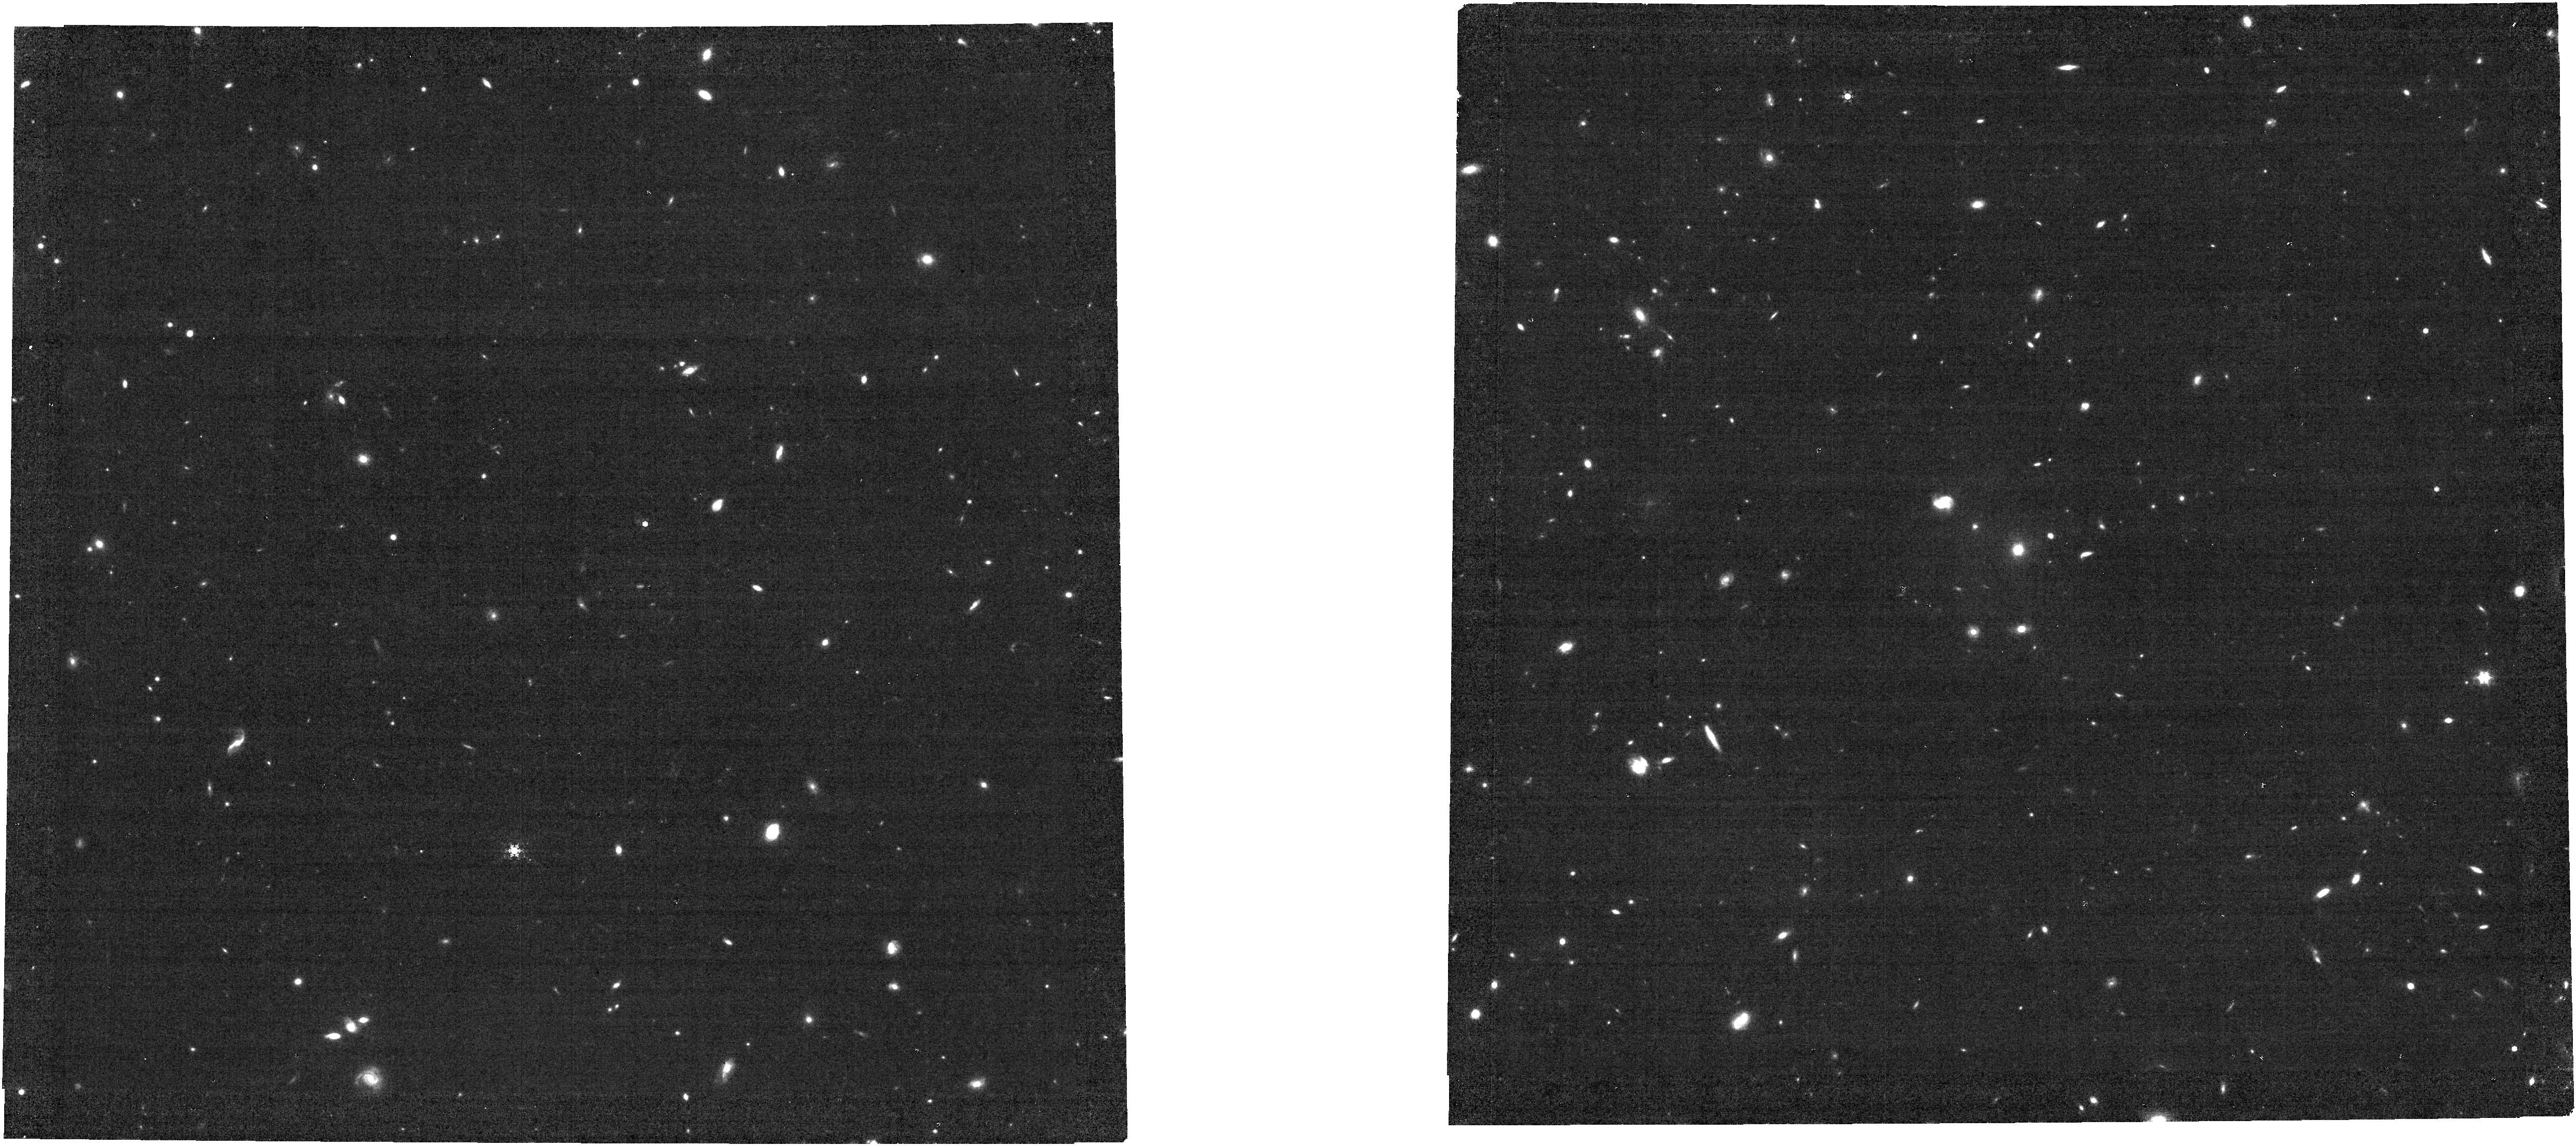
Target: NIRCAM-1
Instrument: NIRCAM
Filter: F444W+F470N
Exposure: 1.2 h
Observation ID: jw02234-o001_t001_nircam_f444w-f470n

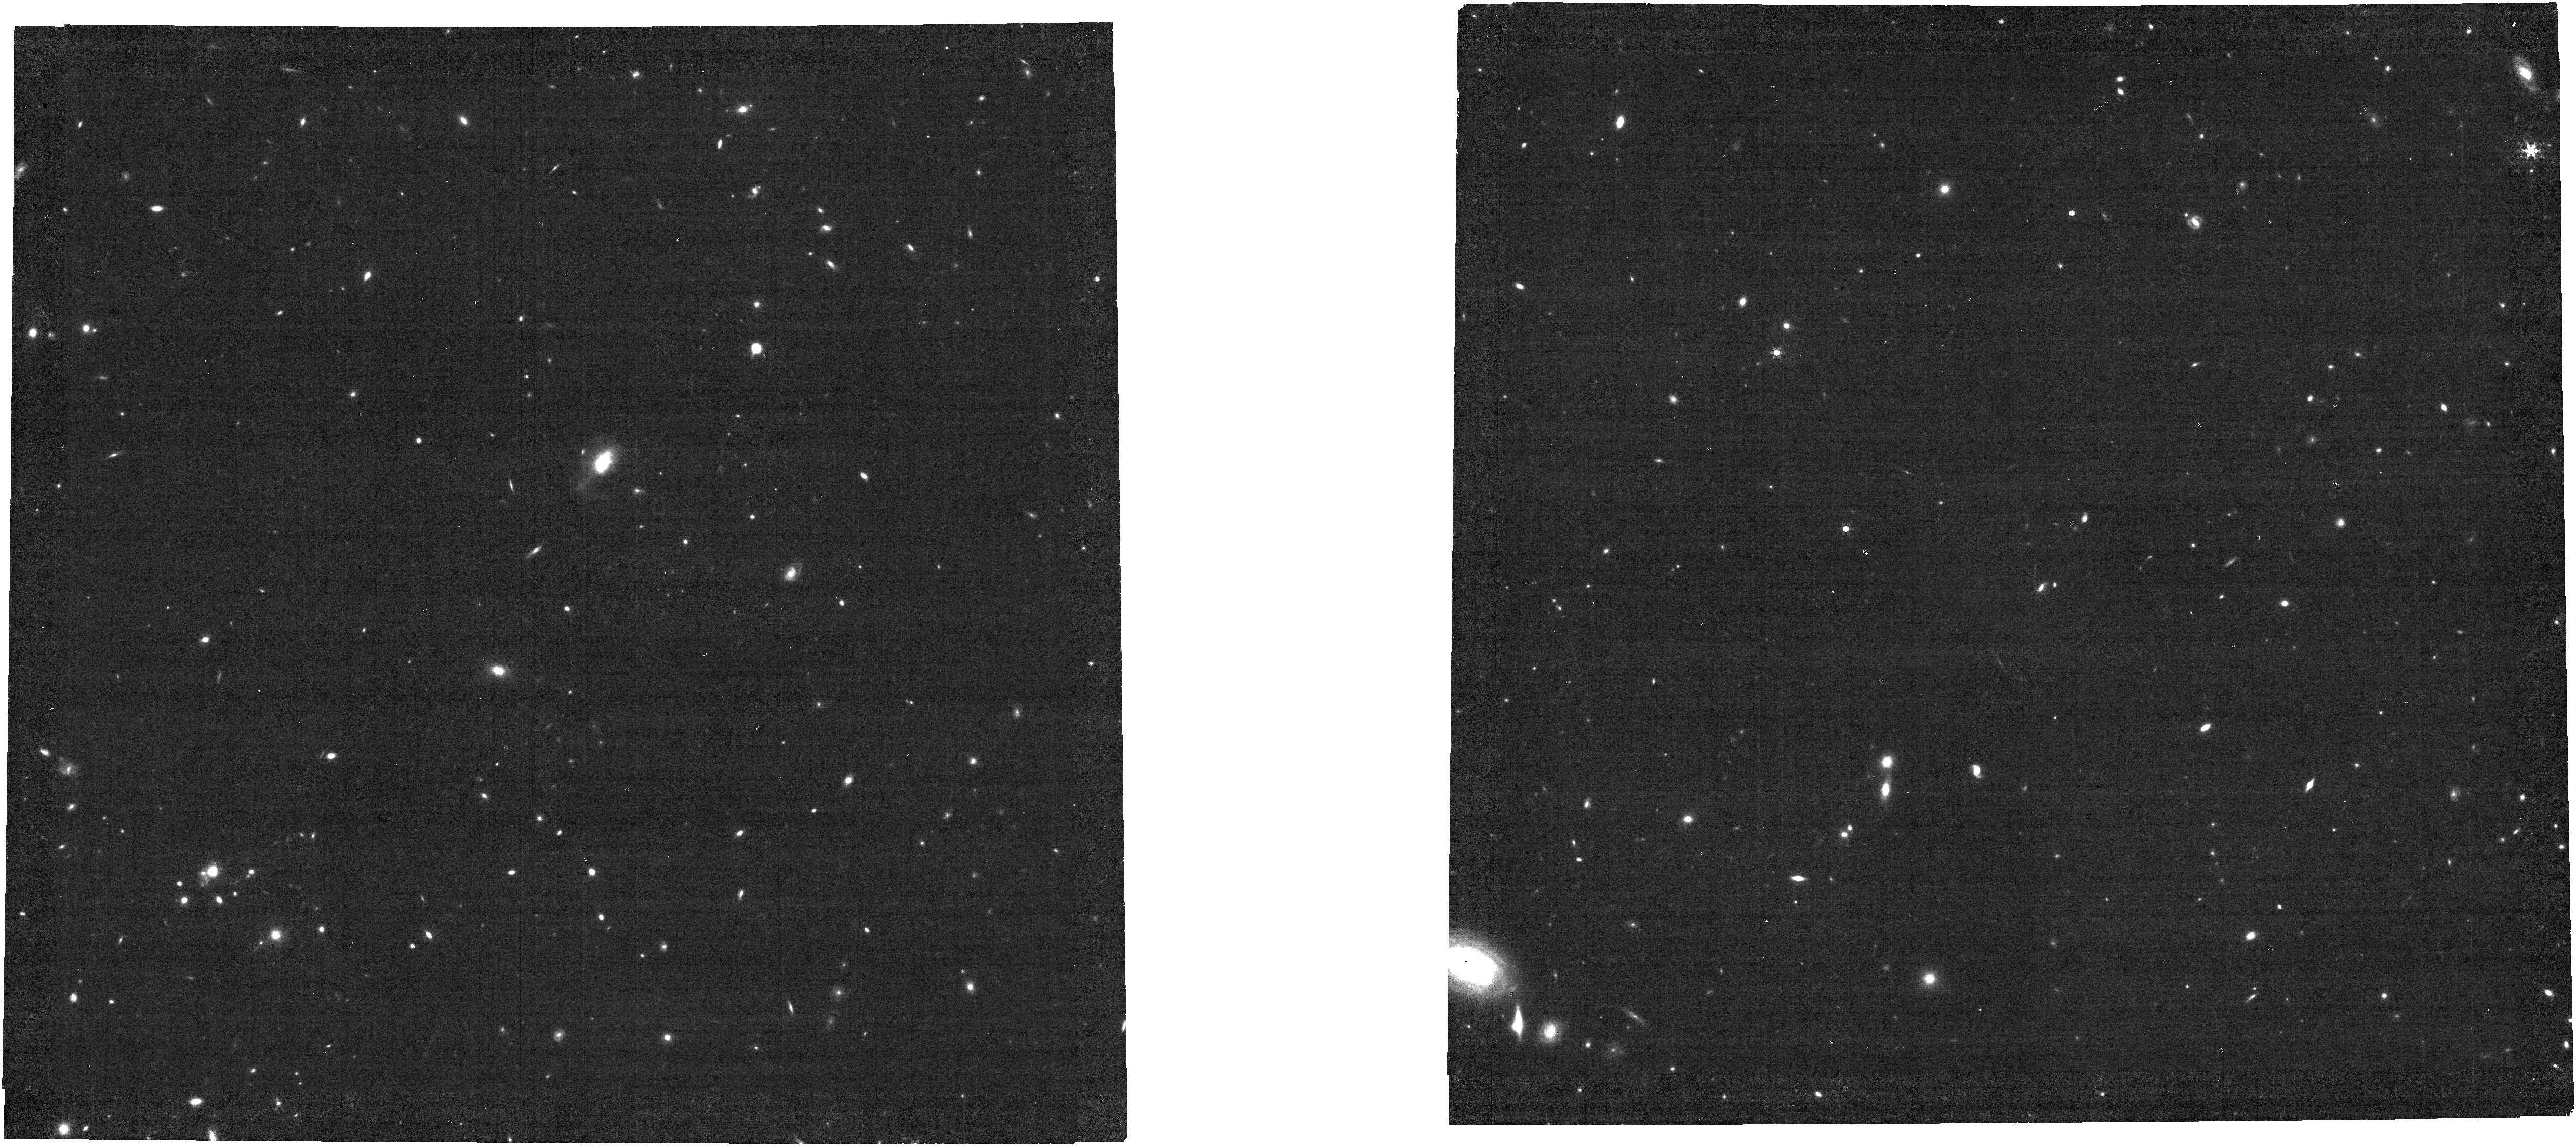
Target: NIRCAM-3
Instrument: NIRCAM
Filter: F444W+F470N
Exposure: 1.2 h
Observation ID: jw02234-o003_t003_nircam_f444w-f470n

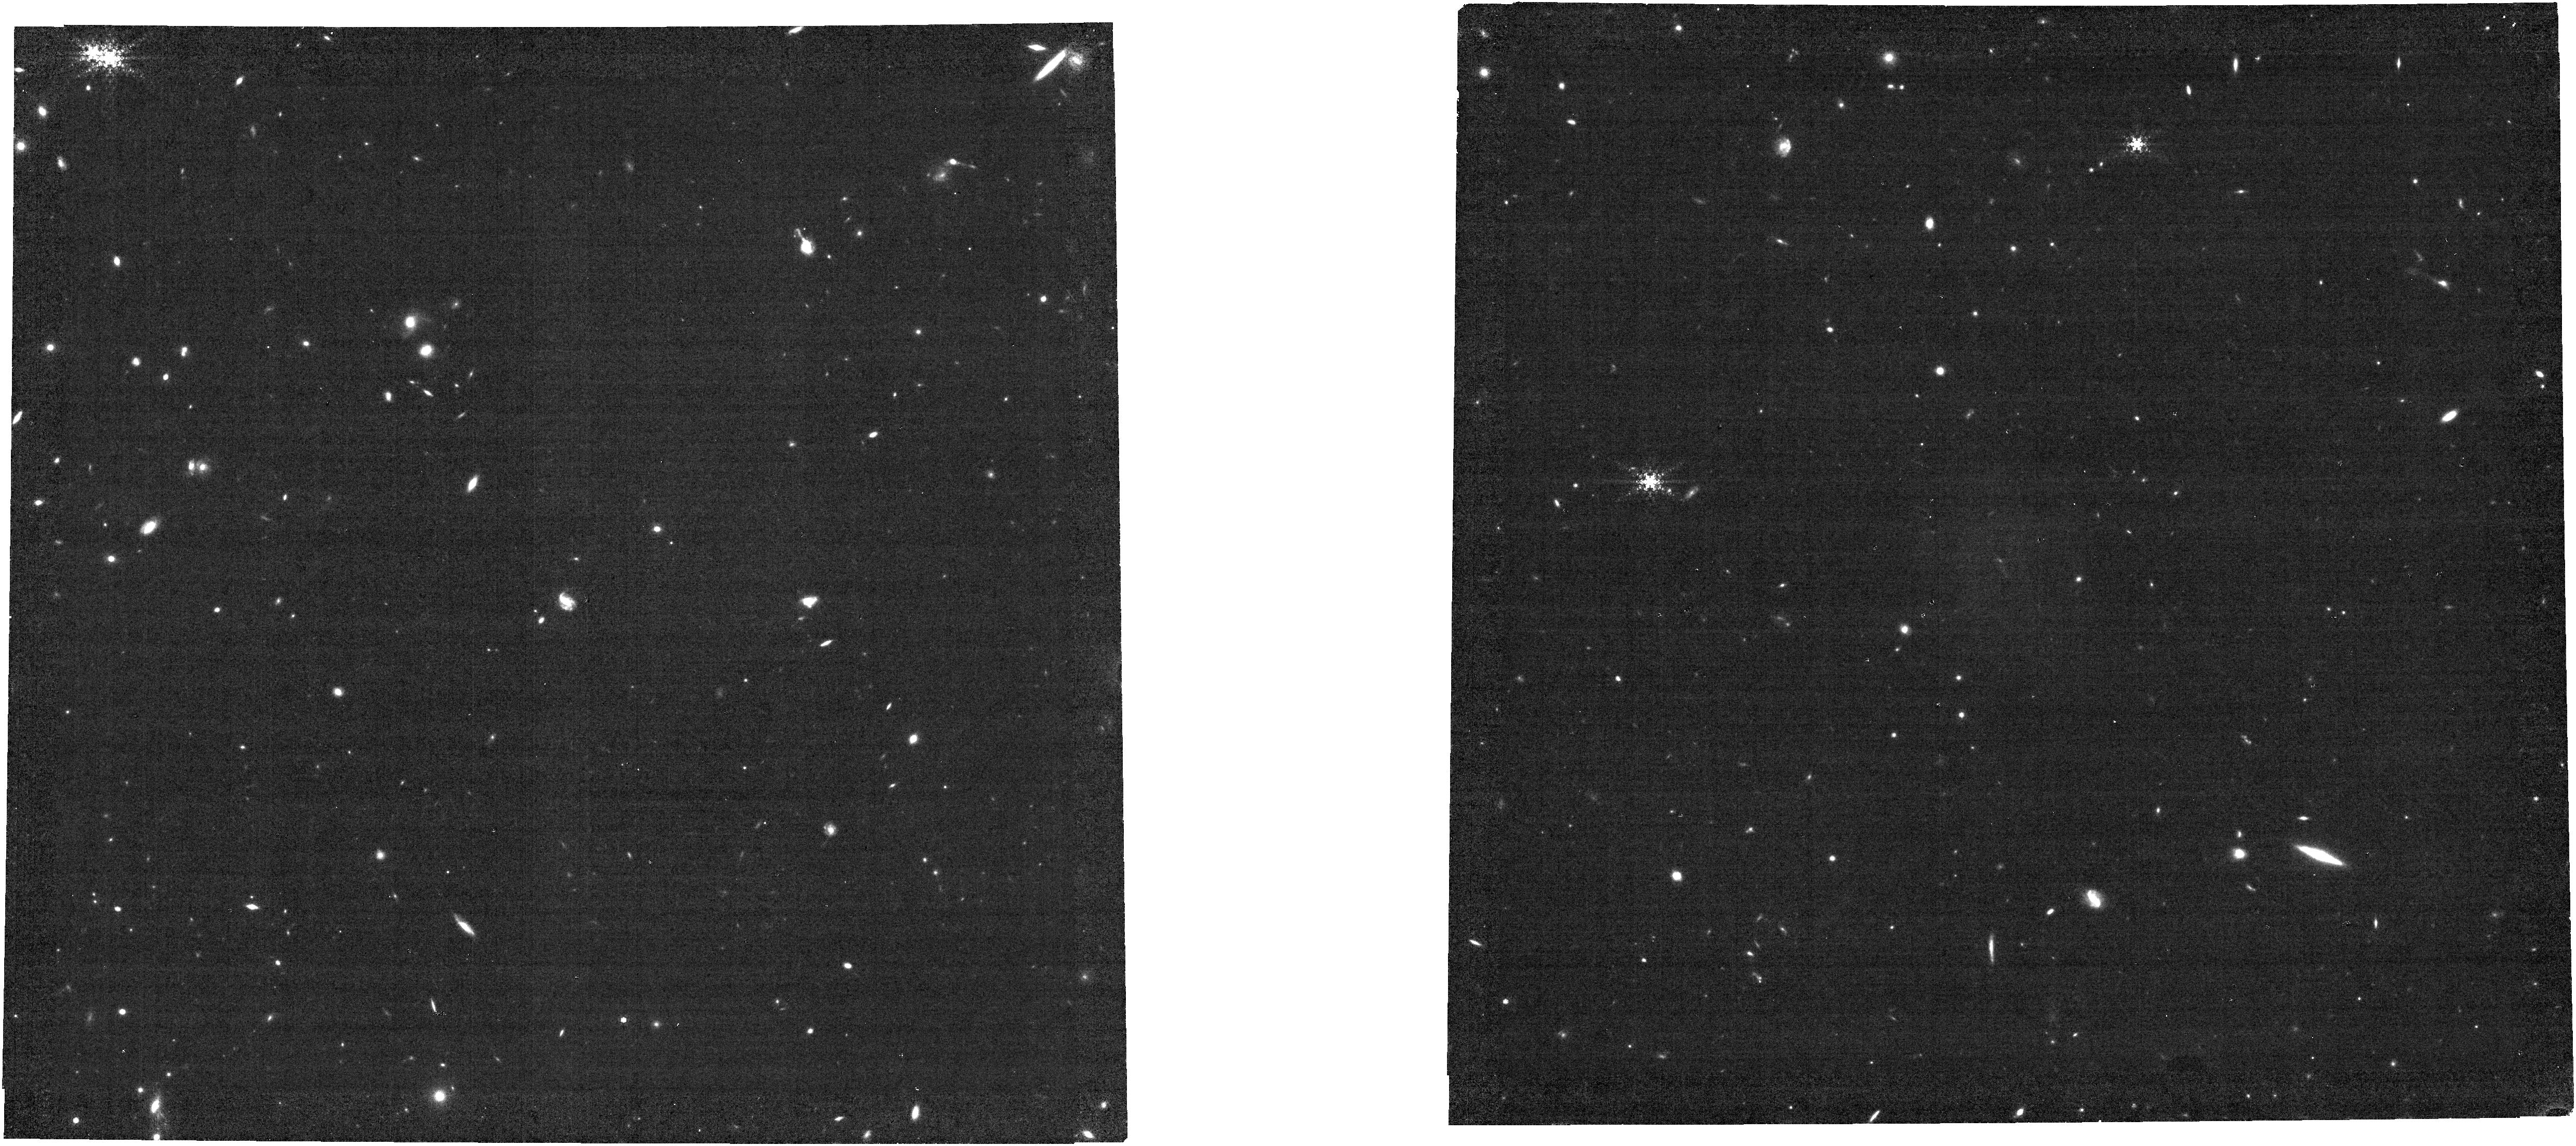
Target: NIRCAM-5
Instrument: NIRCAM
Filter: F444W+F470N
Exposure: 1.2 h
Observation ID: jw02234-o005_t005_nircam_f444w-f470n

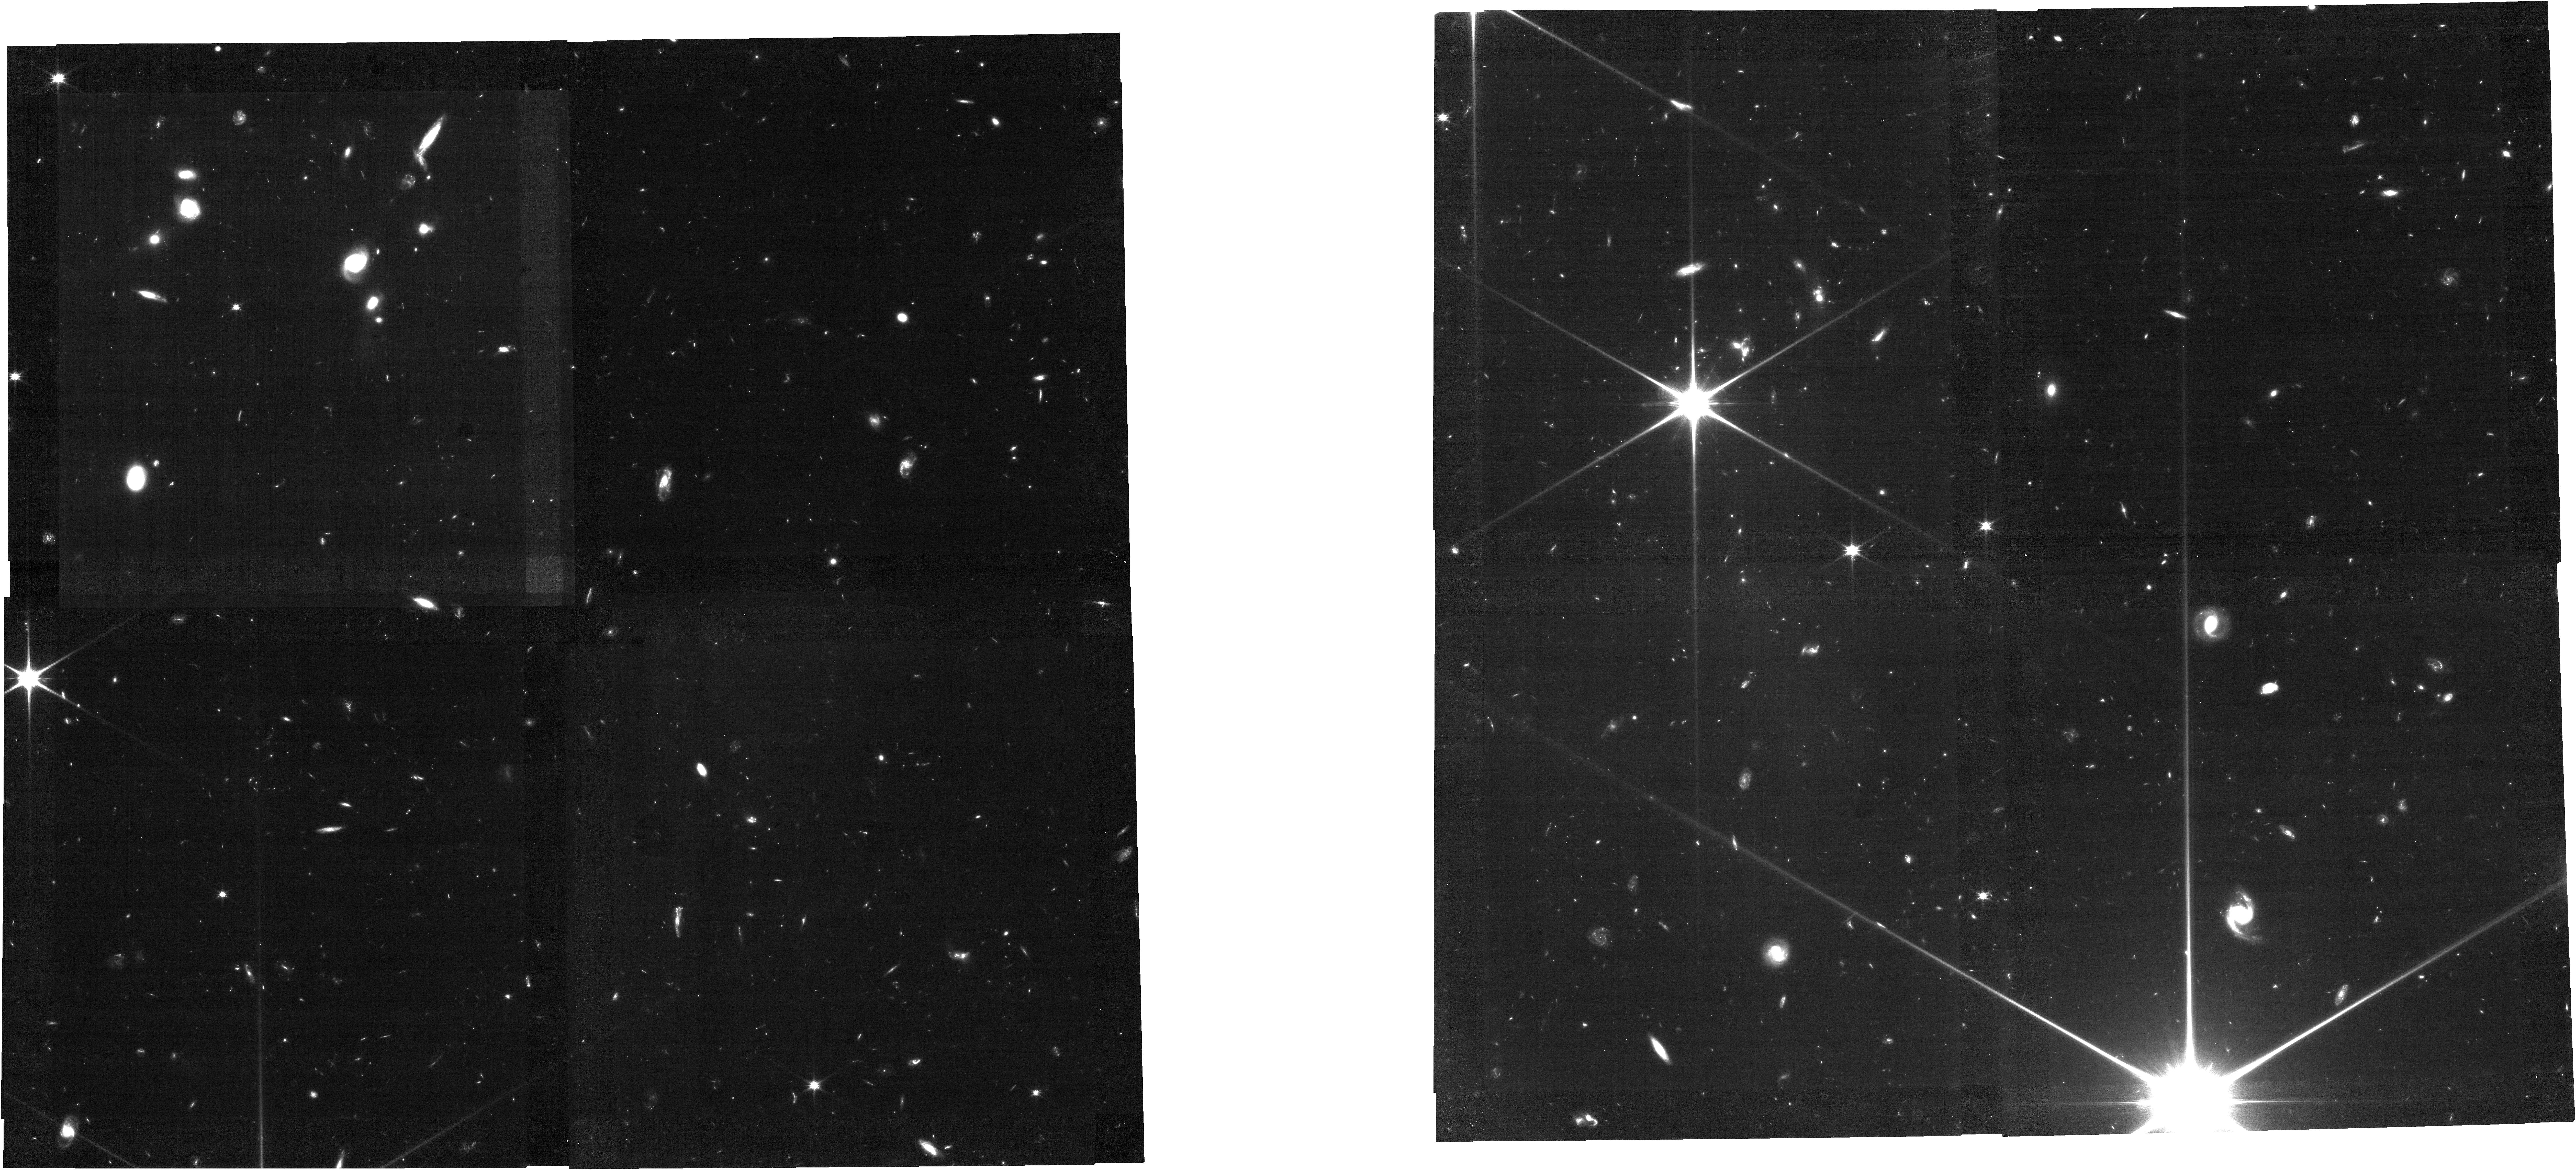
Target: NIRCAM-4
Instrument: NIRCAM
Filter: F090W
Exposure: 1.2 h
Observation ID: jw02234-o004_t004_nircam_clear-f090w

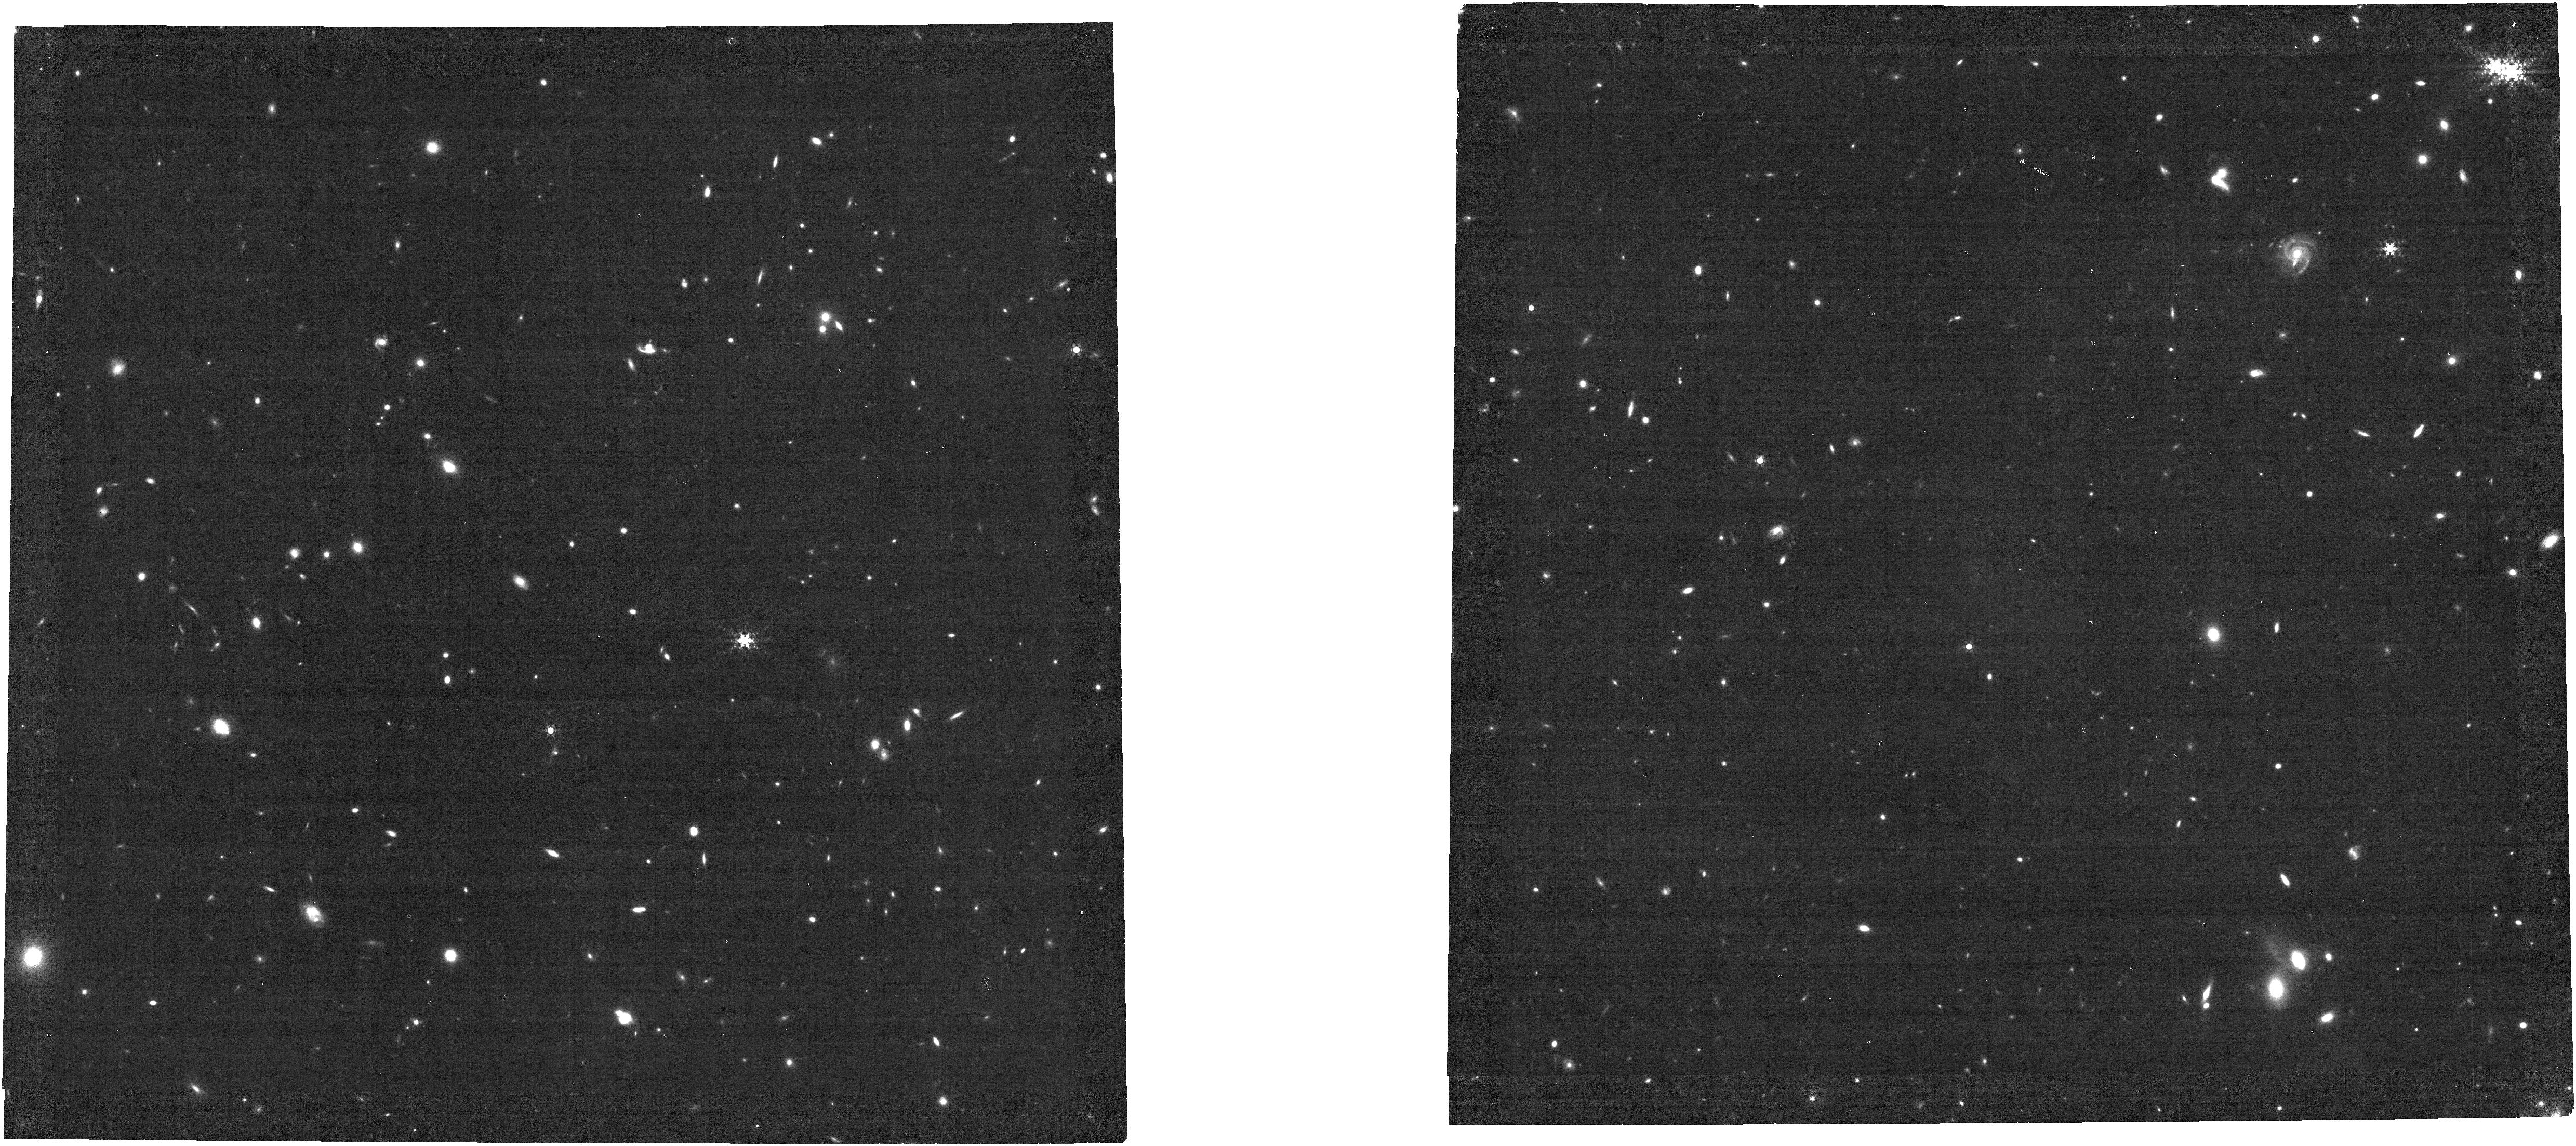
Target: NIRCAM-6
Instrument: NIRCAM
Filter: F444W+F470N
Exposure: 1.2 h
Observation ID: jw02234-o006_t006_nircam_f444w-f470n

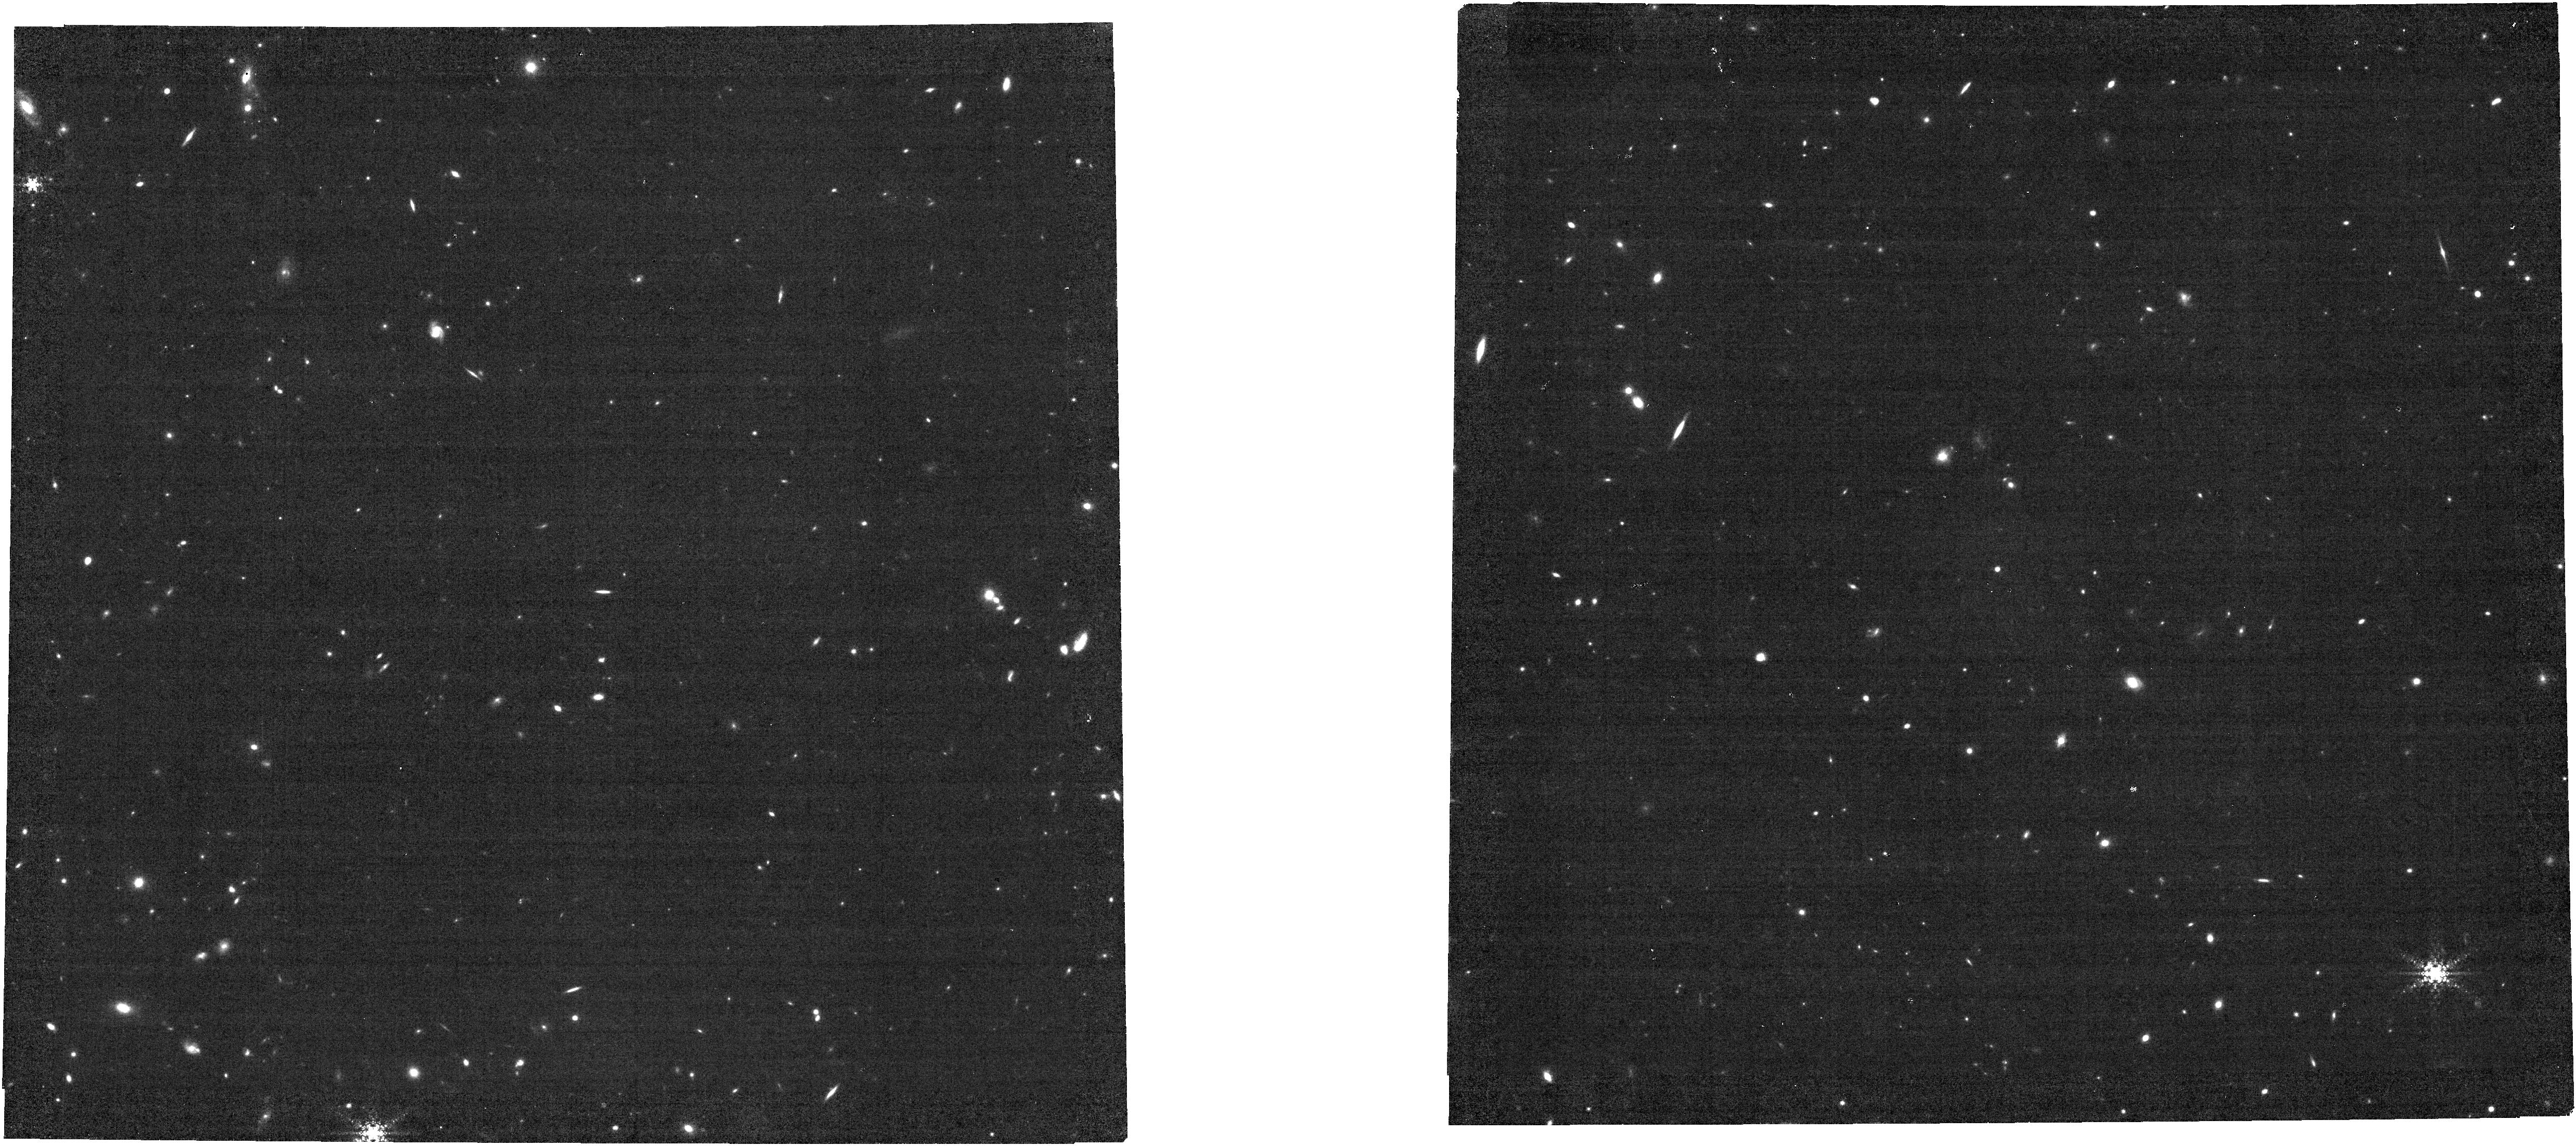
Target: NIRCAM-2
Instrument: NIRCAM
Filter: F444W+F470N
Exposure: 1.2 h
Observation ID: jw02234-o002_t002_nircam_f444w-f470n

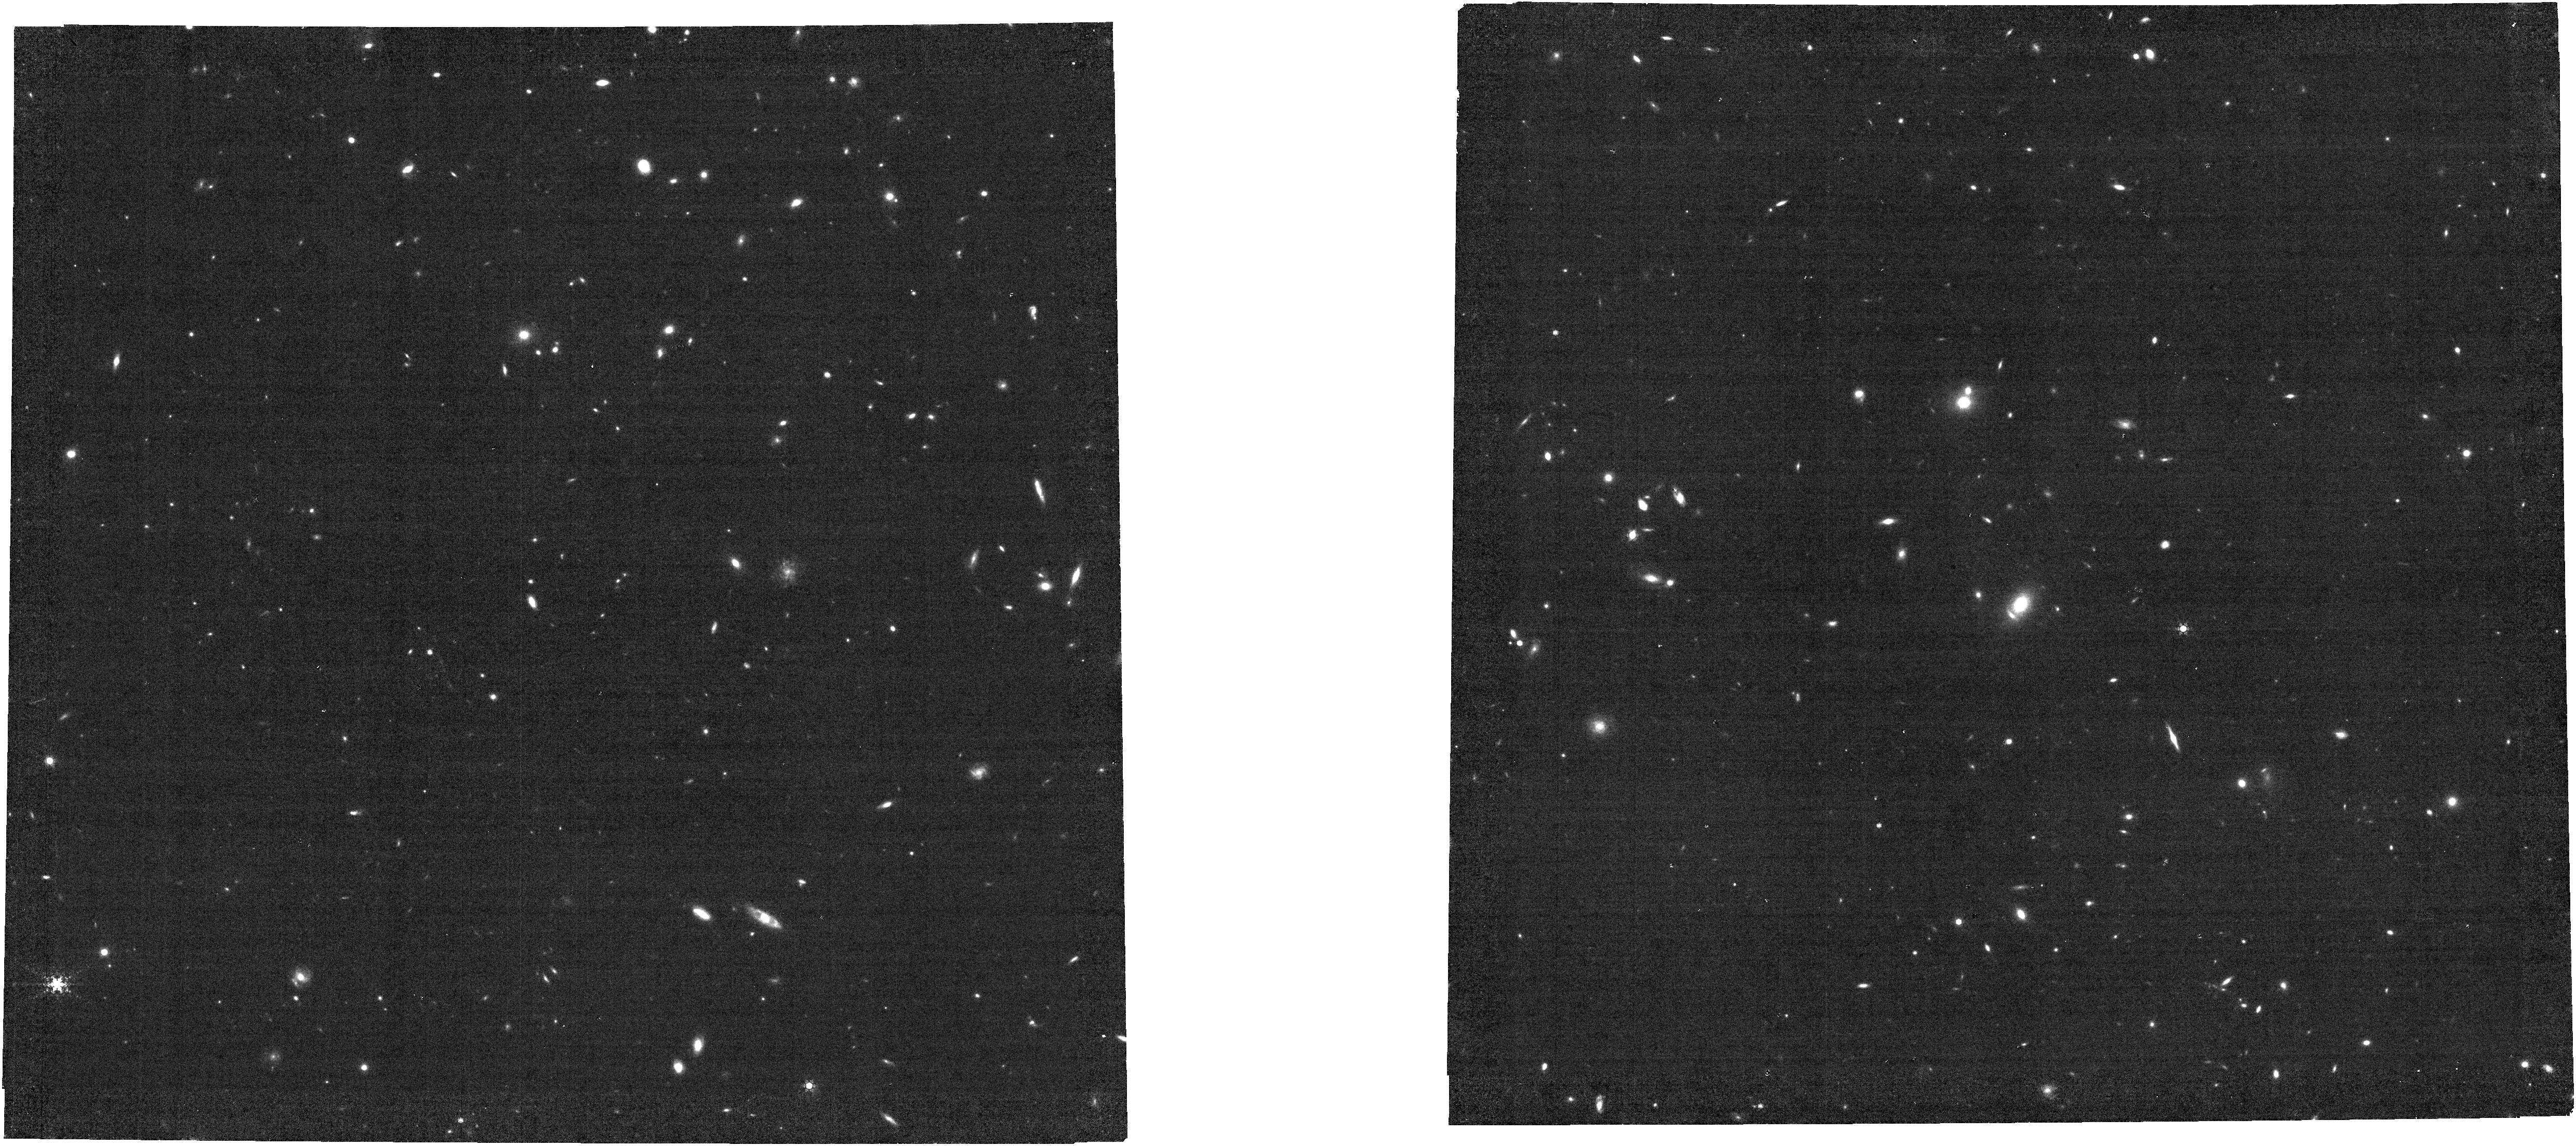
Target: NIRCAM-7
Instrument: NIRCAM
Filter: F444W+F470N
Exposure: 1.2 h
Observation ID: jw02234-o007_t007_nircam_f444w-f470n

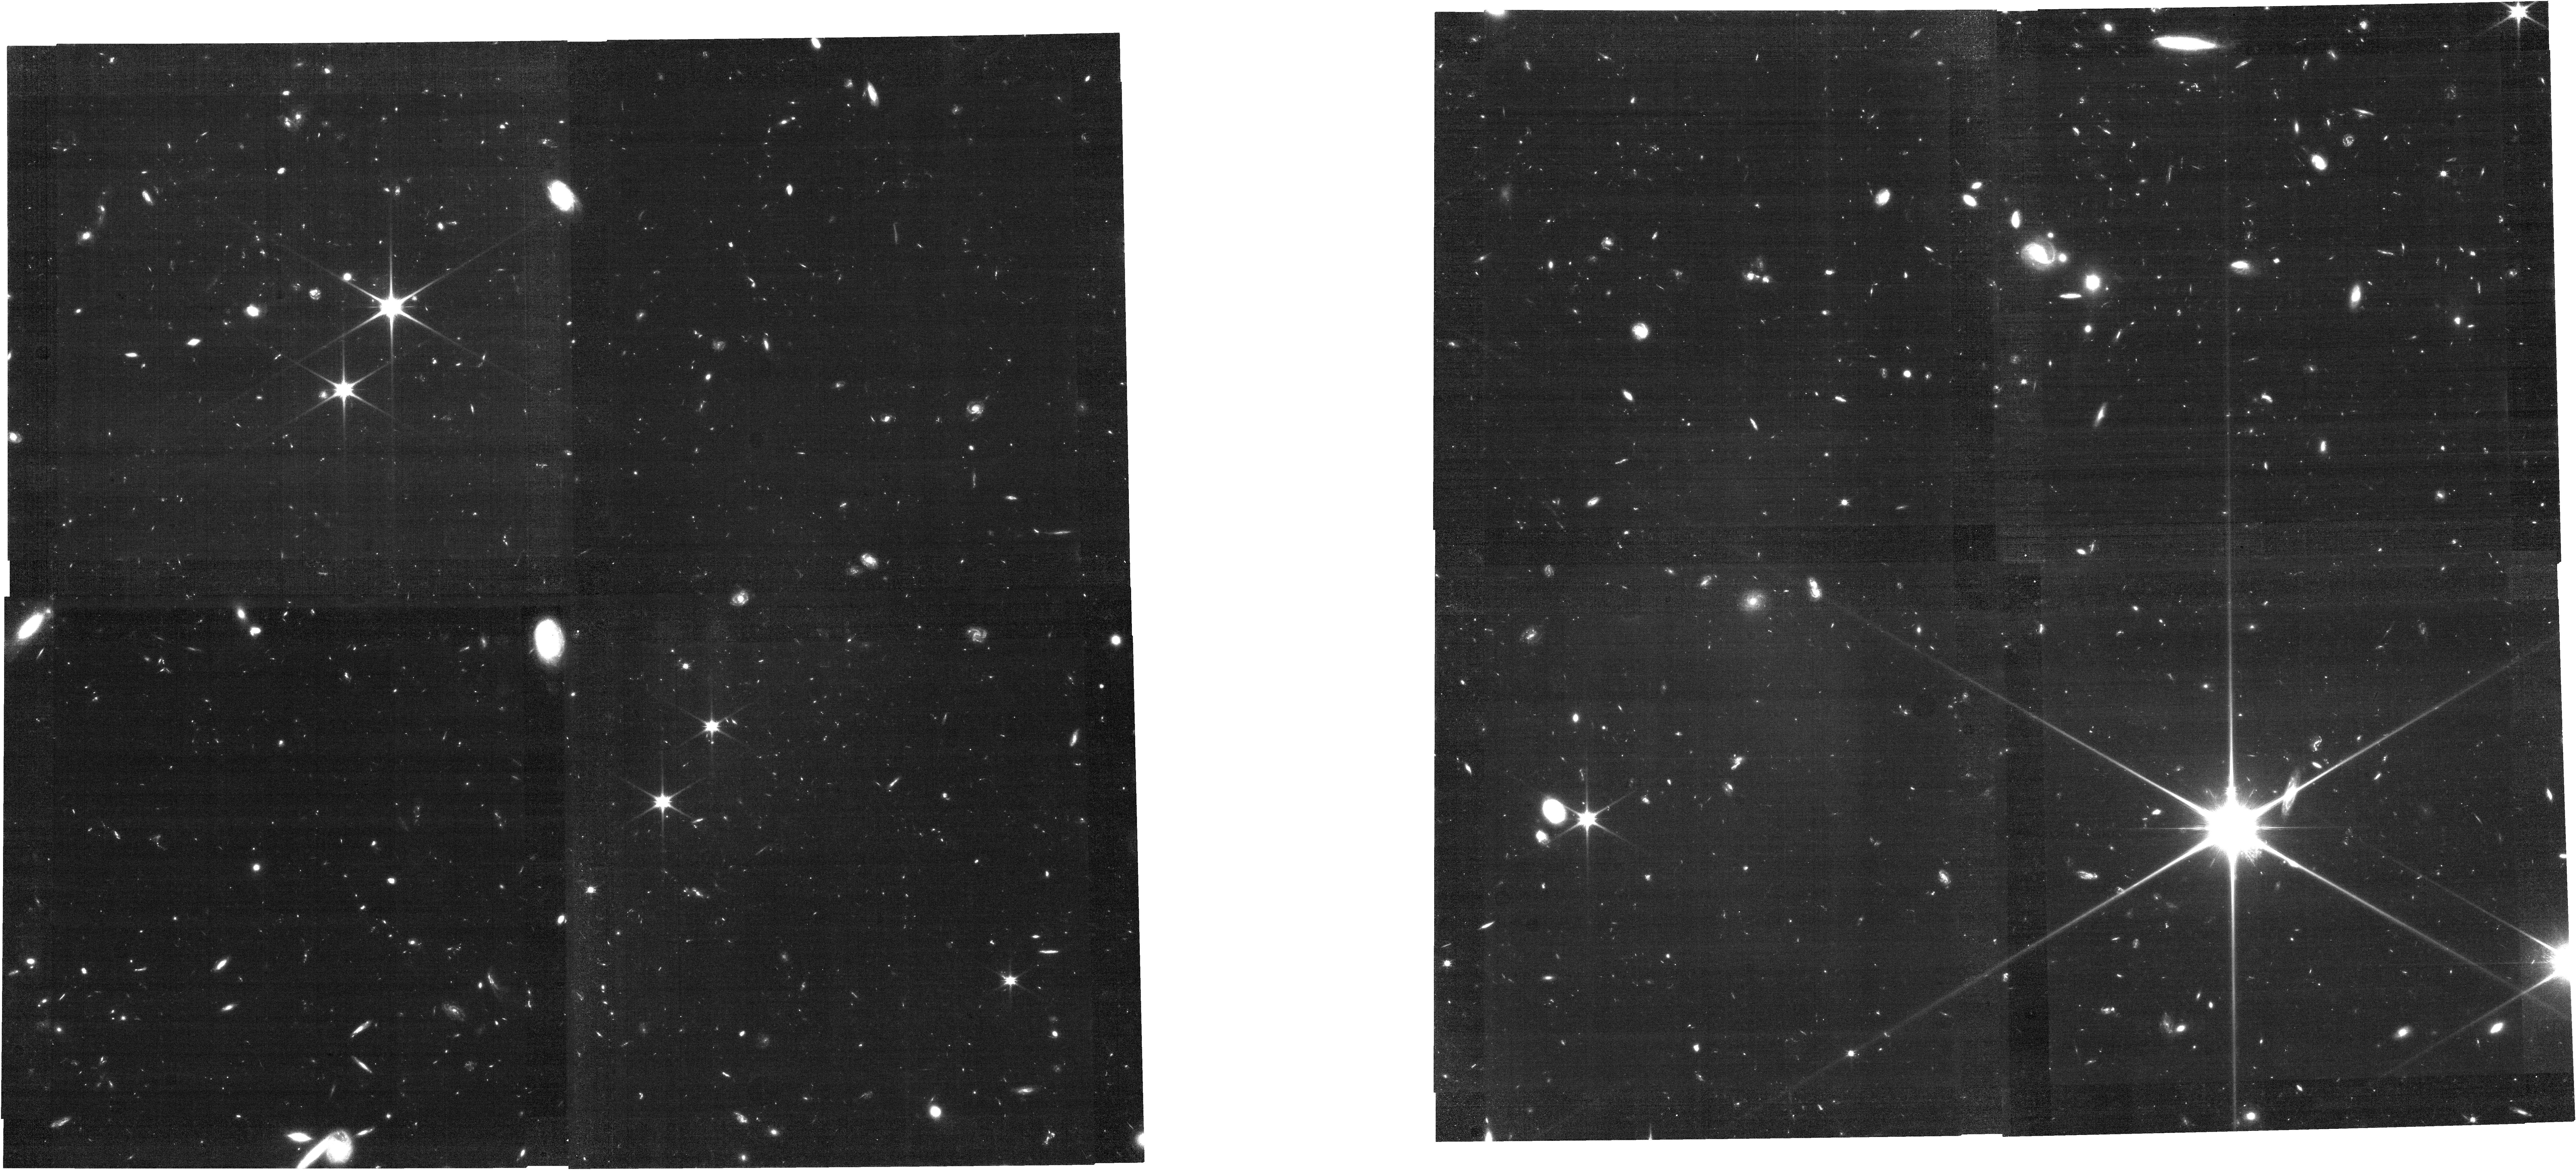
Target: NIRCAM-8
Instrument: NIRCAM
Filter: F090W
Exposure: 1.2 h
Observation ID: jw02234-o008_t008_nircam_clear-f090w

The JWST-legacy narrow-band survey of H-alpha and [OIII] emitters in the epoch of reionization (PI: Banados, Eduardo)

Star-forming galaxies in the first billion years of the Universe (z>6) are thought to be responsible for reionizing the intergalactic medium. To date, only a dozen galaxies that are well within the reionization era are spectroscopically confirmed, leaving the earliest star formation in galaxies virtually uncharacterized. One of the most efficient ways to identify star-forming galaxies is through narrow-band imaging surveys. Before JWST, only Ly-alpha narrow-band surveys were possible at z>6, but this is the cosmic epoch where the increasingly neutral intergalactic medium makes it difficult to detect Ly-alpha. We propose a ~100arcmin2 NIRCam narrow-band F470N(+F090W) survey to unambiguously identify H-alpha emitters at z~6.2 and [OIII] emitters at z~8.4, both within the reionization era. Unlike Ly-alpha, these lines are not affected by a neutral intergalactic medium. Our survey is designed to map the same NIRCam area covered by the Cosmic Evolution Early Release Science (CEERS) survey, which also has myriad existing, deep, multi-wavelength observations (e.g. HST, Chandra). We will identify H-alpha and [OIII] emitters with star-formation rates >5 and >4 Msun/yr, respectively. We will provide crucial estimates of the instantaneous star formation rate, number density, luminosity function, sizes and morphologies of star-forming regions, and clustering of star-forming galaxies in the epoch of reionization. In addition, we will deliver contamination rates applicable to other studies without the wealth of information available for this particular field. This survey will have an enormous legacy value and will become a reference comparison sample for many JWST high-z studies.